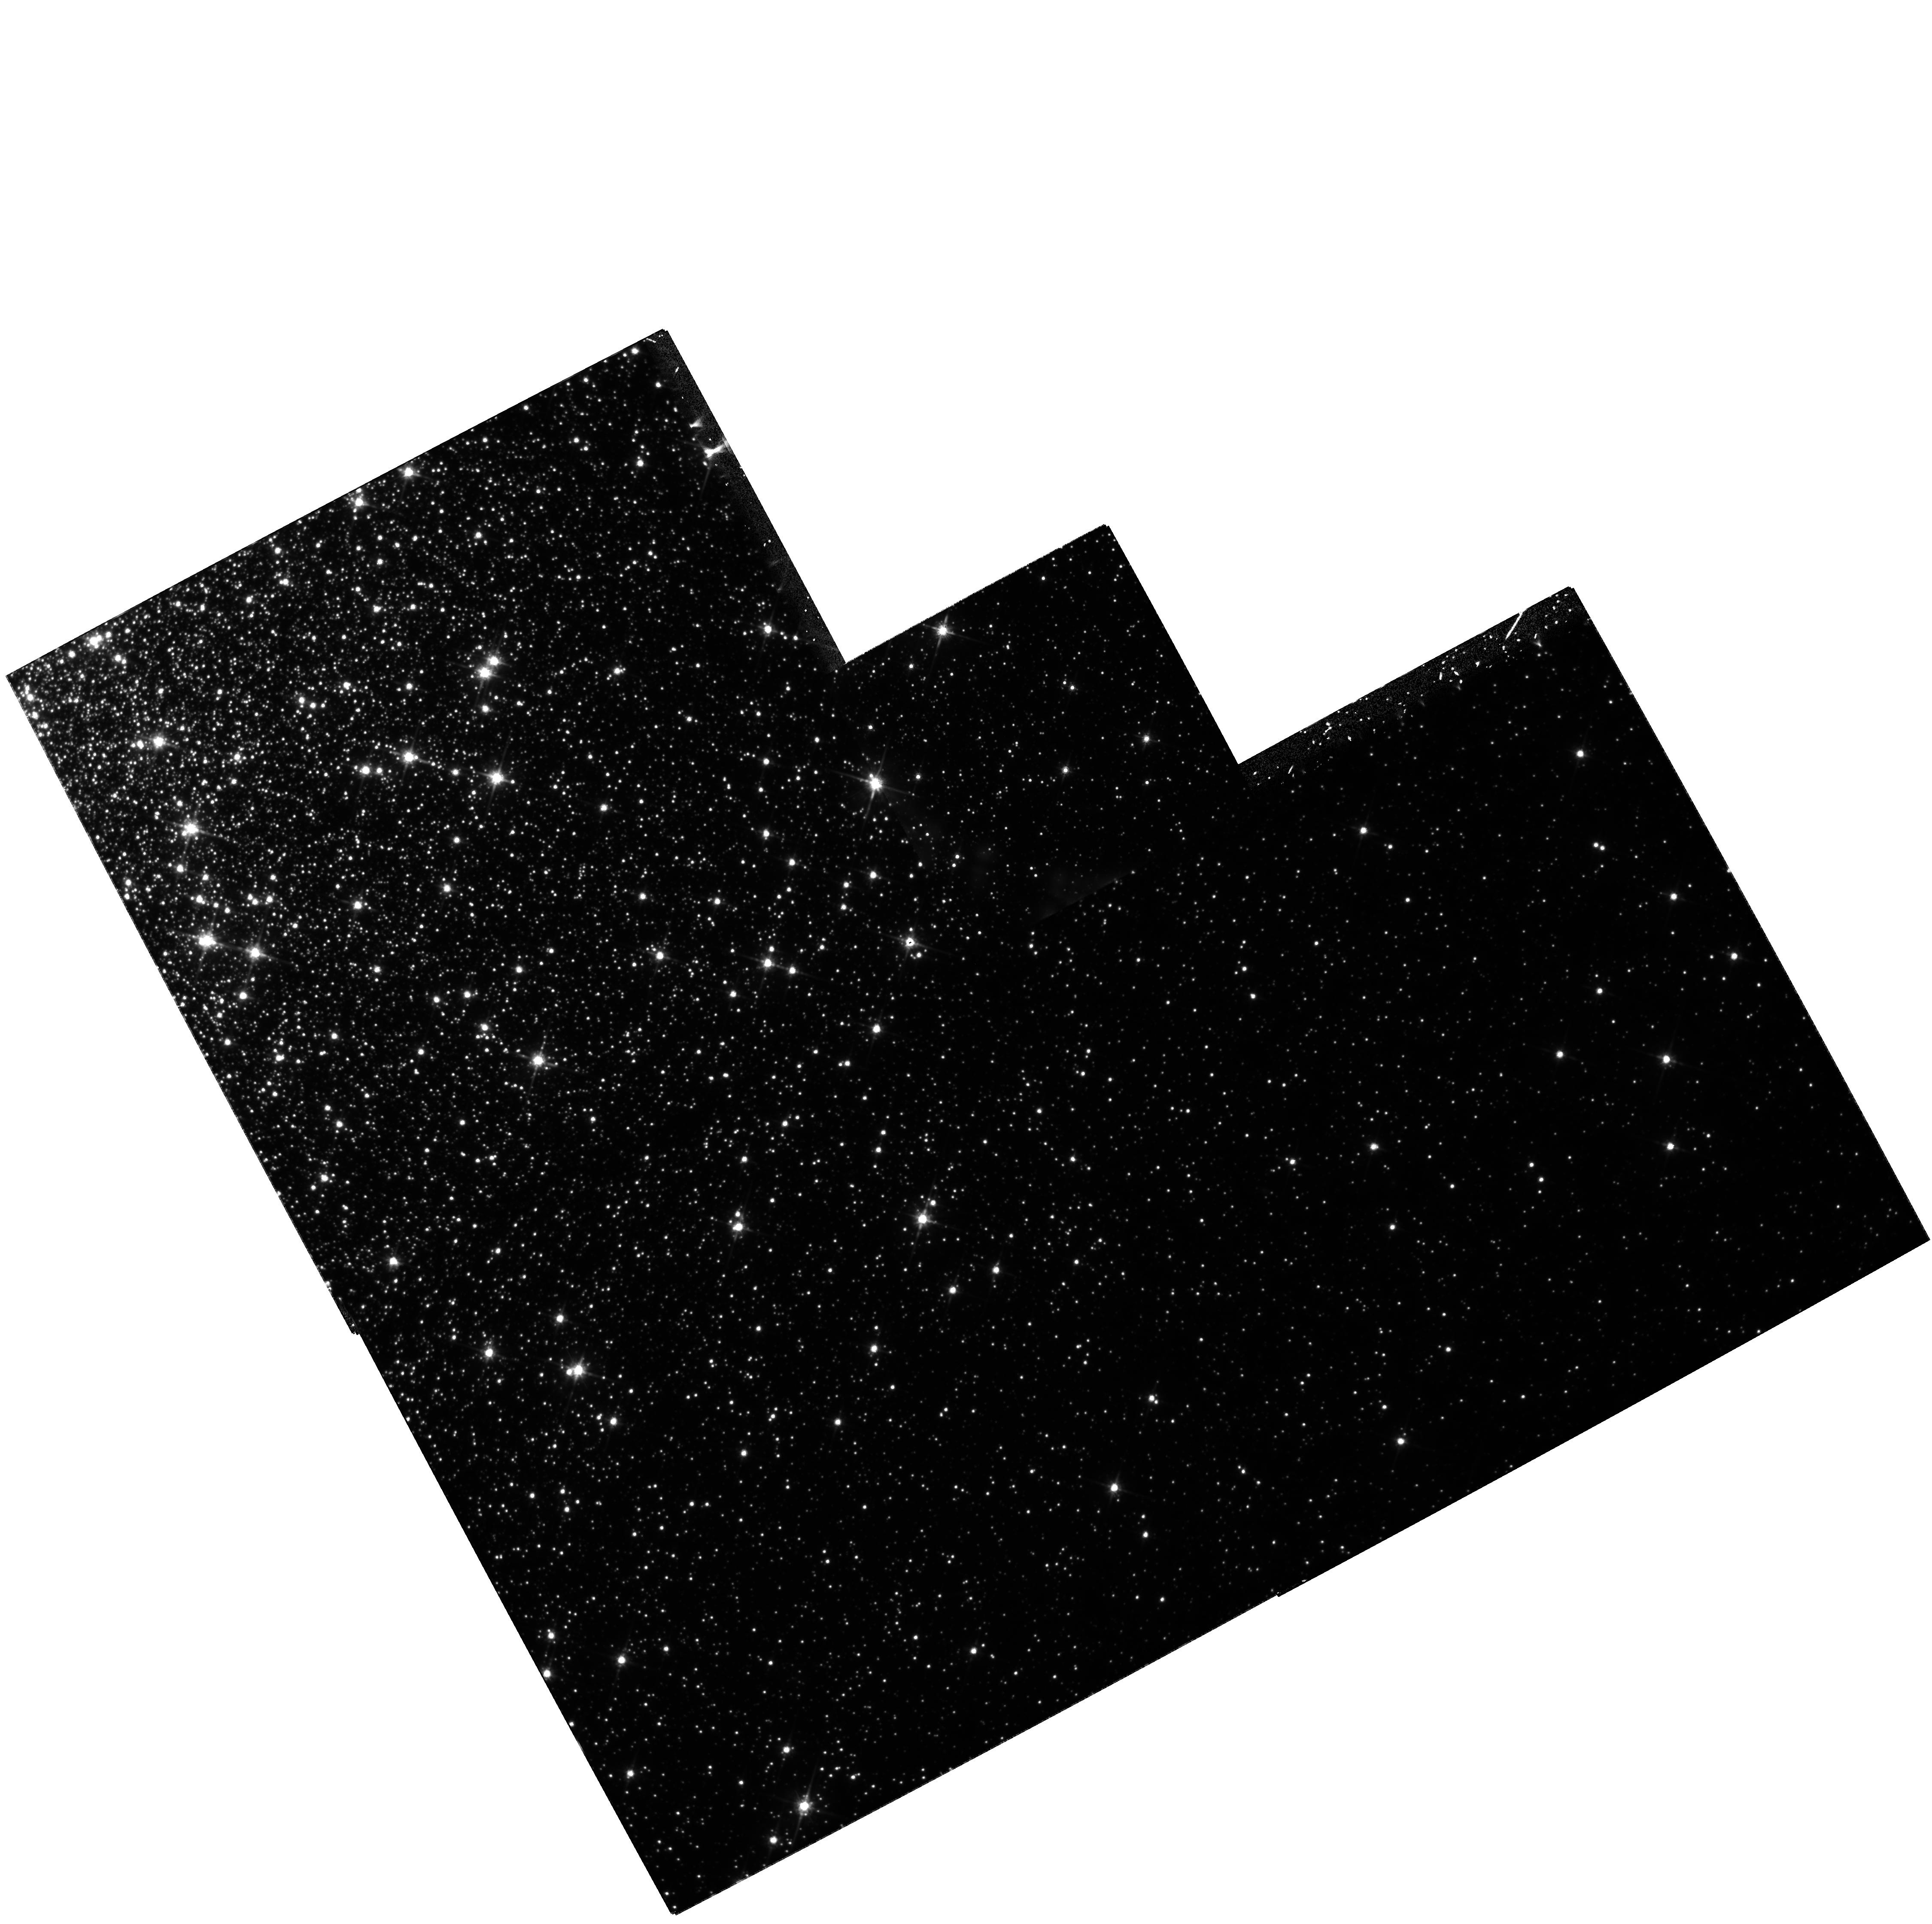
Target: NGC2808
Instrument: WFPC2/PC
Filter: F814W
Exposure: 1.8 h
Observation ID: hst_8124_02_wfpc2_pc_f814w_u5di02

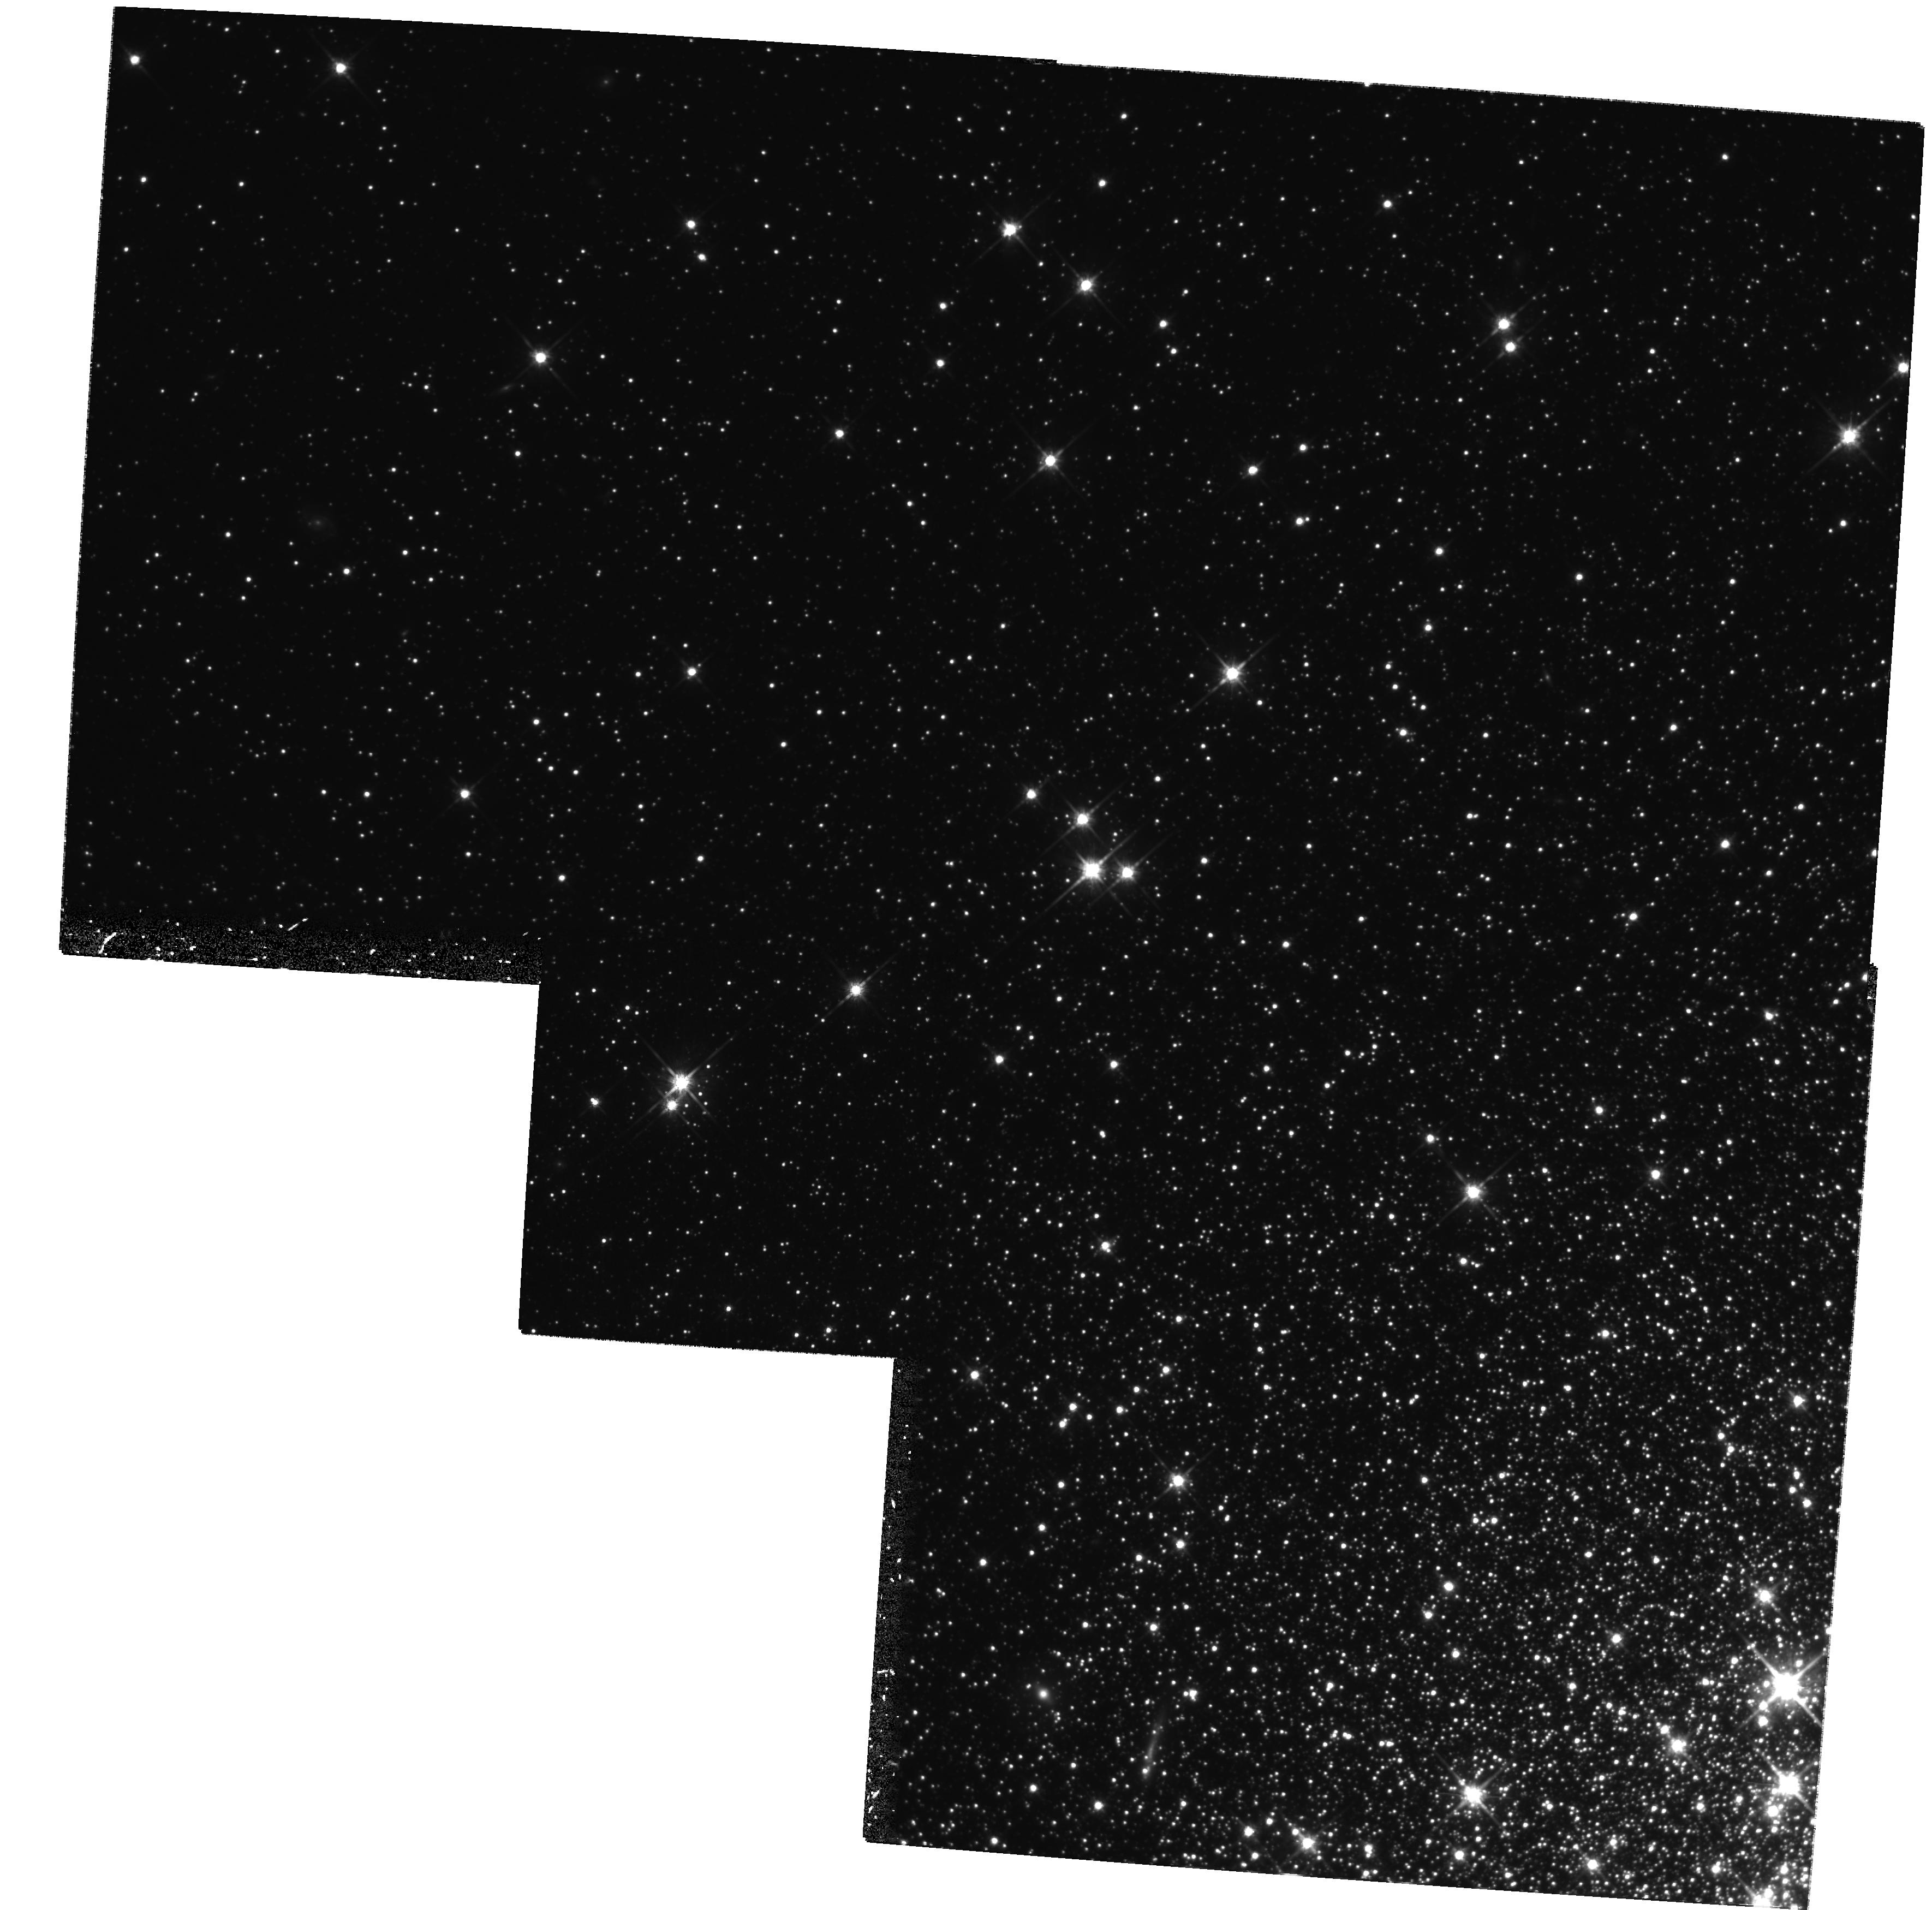
Target: NGC5024
Instrument: WFPC2/PC
Filter: F814W
Exposure: 1.9 h
Observation ID: hst_8124_04_wfpc2_pc_f814w_u5di04

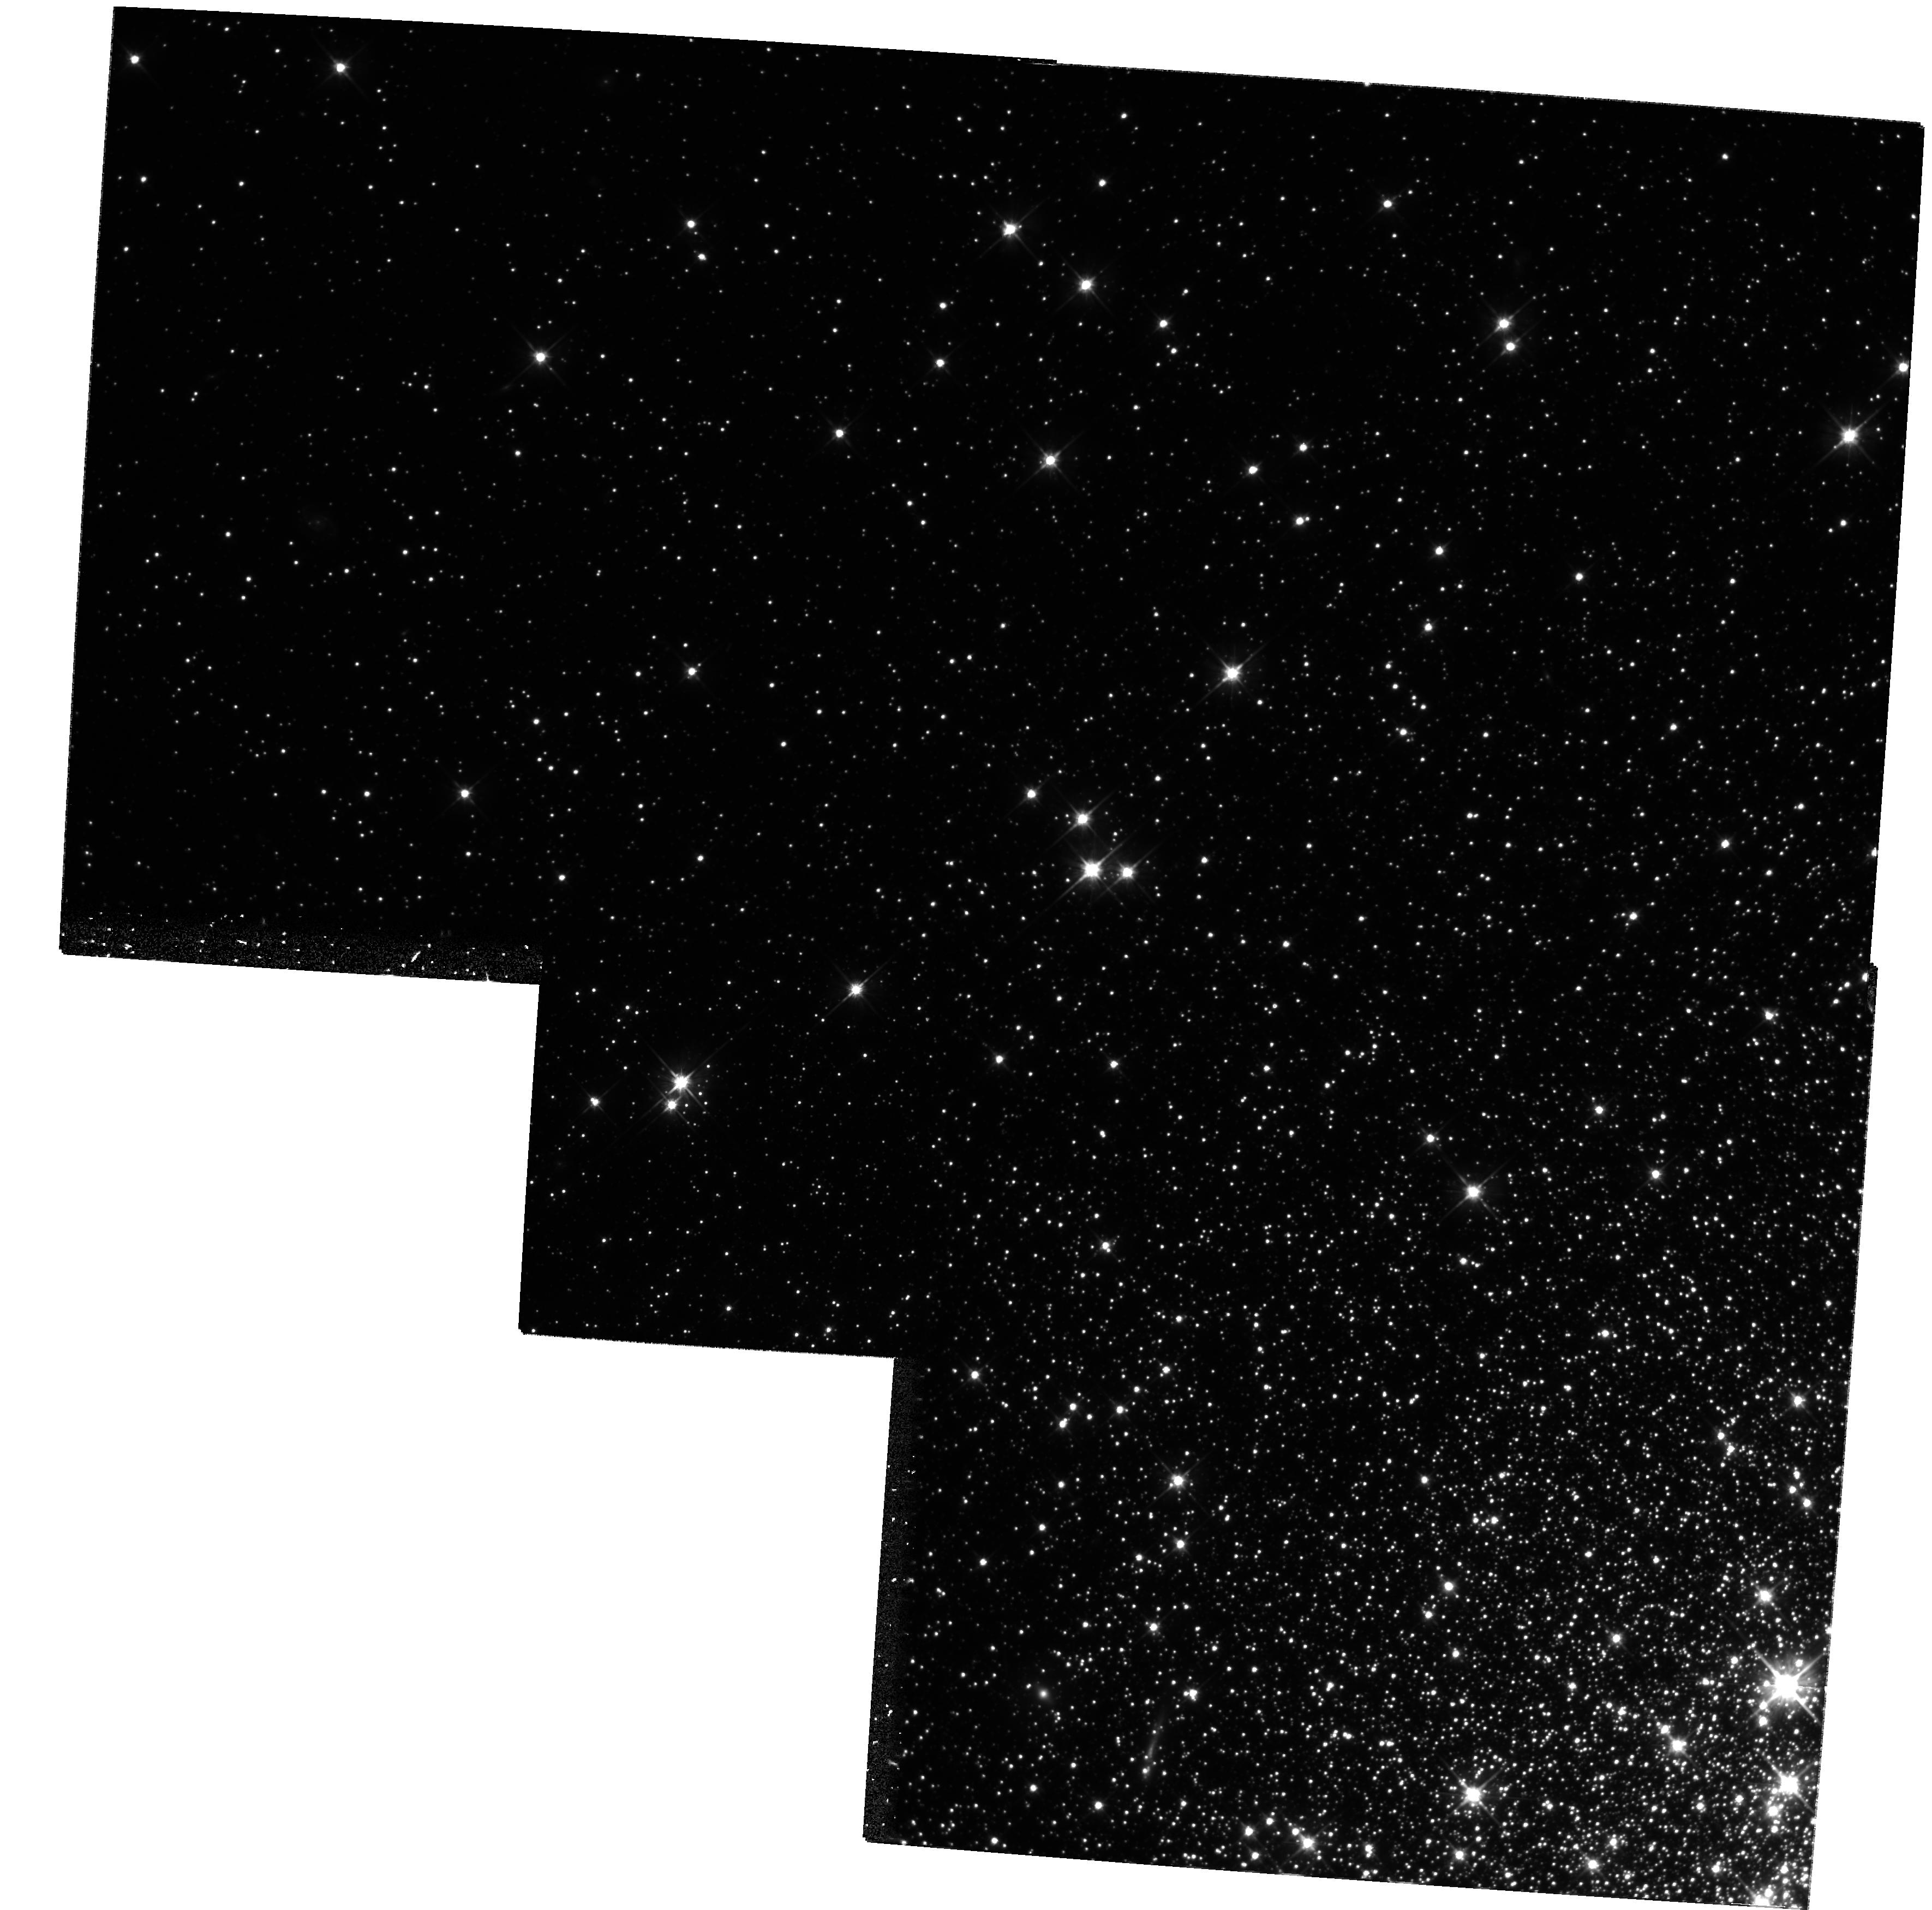
Target: NGC5024
Instrument: WFPC2/PC
Filter: F606W
Exposure: 1.9 h
Observation ID: hst_8124_03_wfpc2_pc_f606w_u5di03

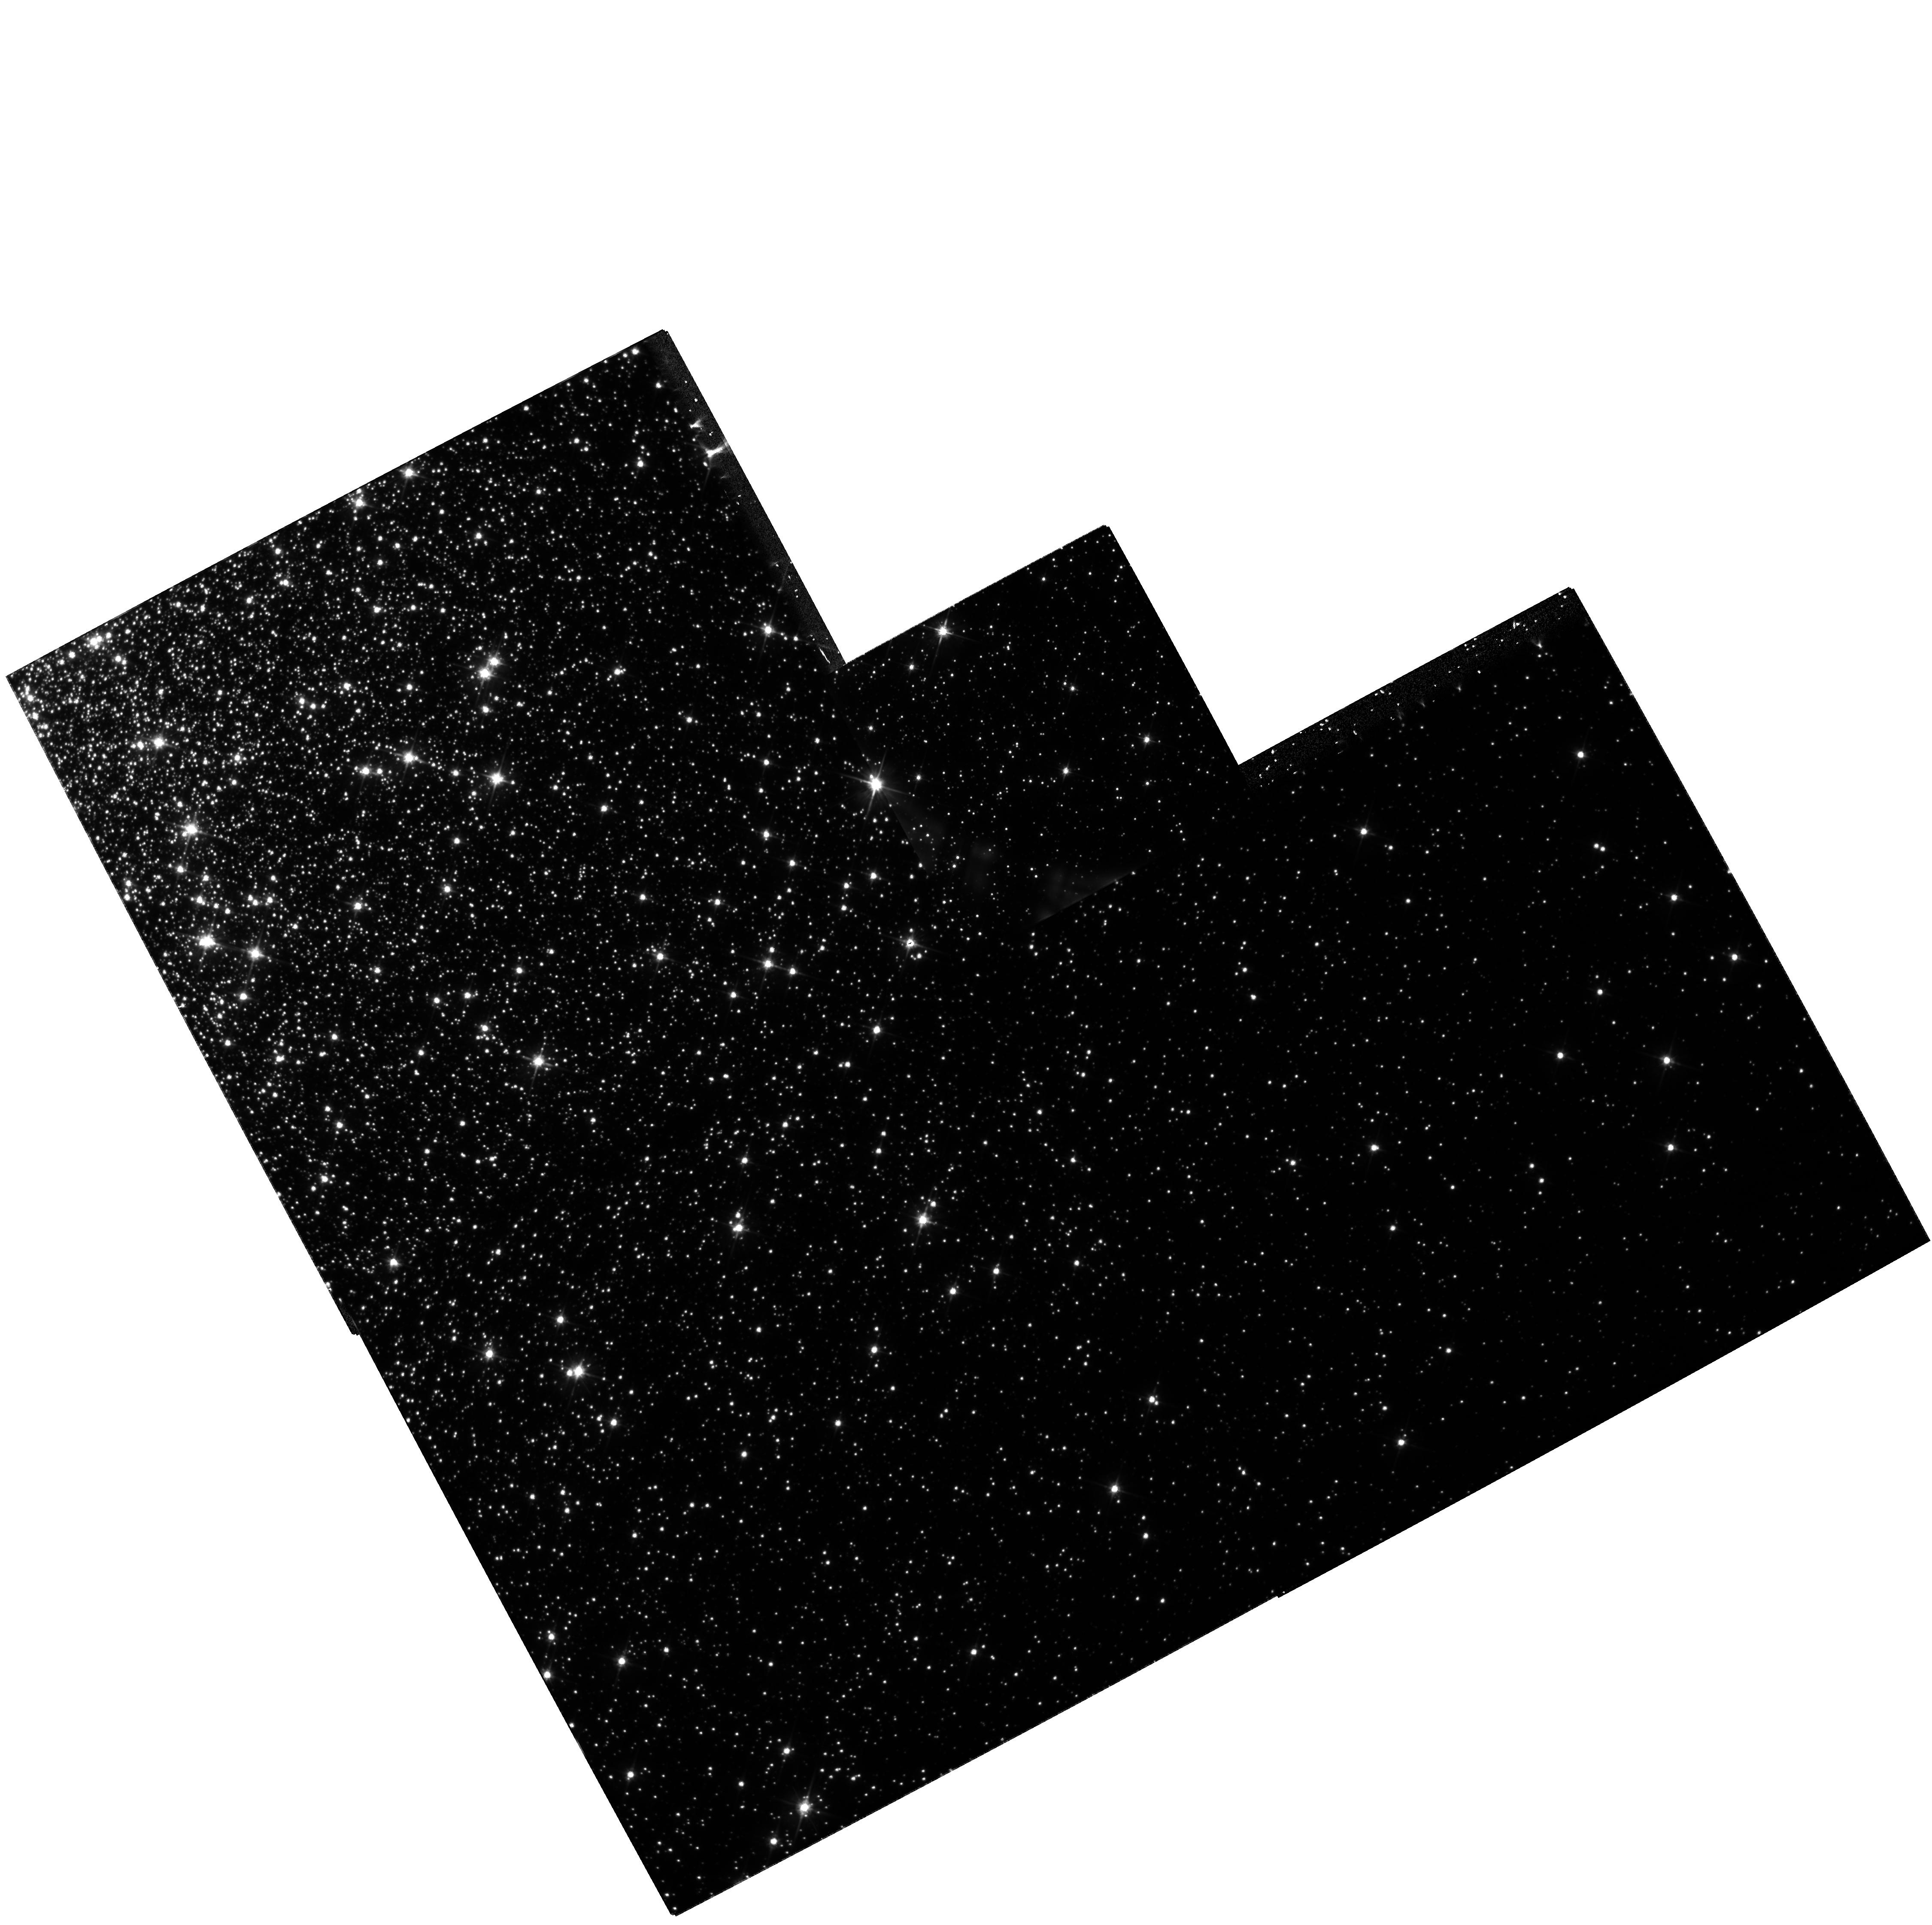
Target: NGC2808
Instrument: WFPC2/PC
Filter: F606W
Exposure: 2 h
Observation ID: hst_8124_01_wfpc2_pc_f606w_u5di01

The Stellar Initial Mass Function of Globular Clusters (PI: Piotto, Giampaolo)

Knowledge of star formation in old populations is a vital ingredient in understanding galactic evolution. Globular star clusters offer the possibility of observing the mass functions of homogeneous old stellar populations. Those for which reliable mass functions have been determined already, however, have generally been subject to dynamical evolution (relaxation, escape of stars, and tidal shocks), so that the observed mass function is not primordial. We have therefore examined tables of properties of globular clusters in order to choose those that are least likely to have suffered from relaxation, escape, and tidal shocks. We propose two new targets (NGC 2808 and M53), and dynamical rediscussion of existing data on one other (M3). To minimize mass-segregation corrections, in each cluster we will select a field at the radius where the local mass function most closely resembles the global mass function. The range of metallicities of the targets will also allow us to estimate the influence of metallicity on the IMF. The team has leading-edge expertise in all the techniques required: making the observations and reducing them to luminosity functions, converting to mass functions, and all types of dynamical modeling, which are required to make the small corrections to global and then initial mass functions.